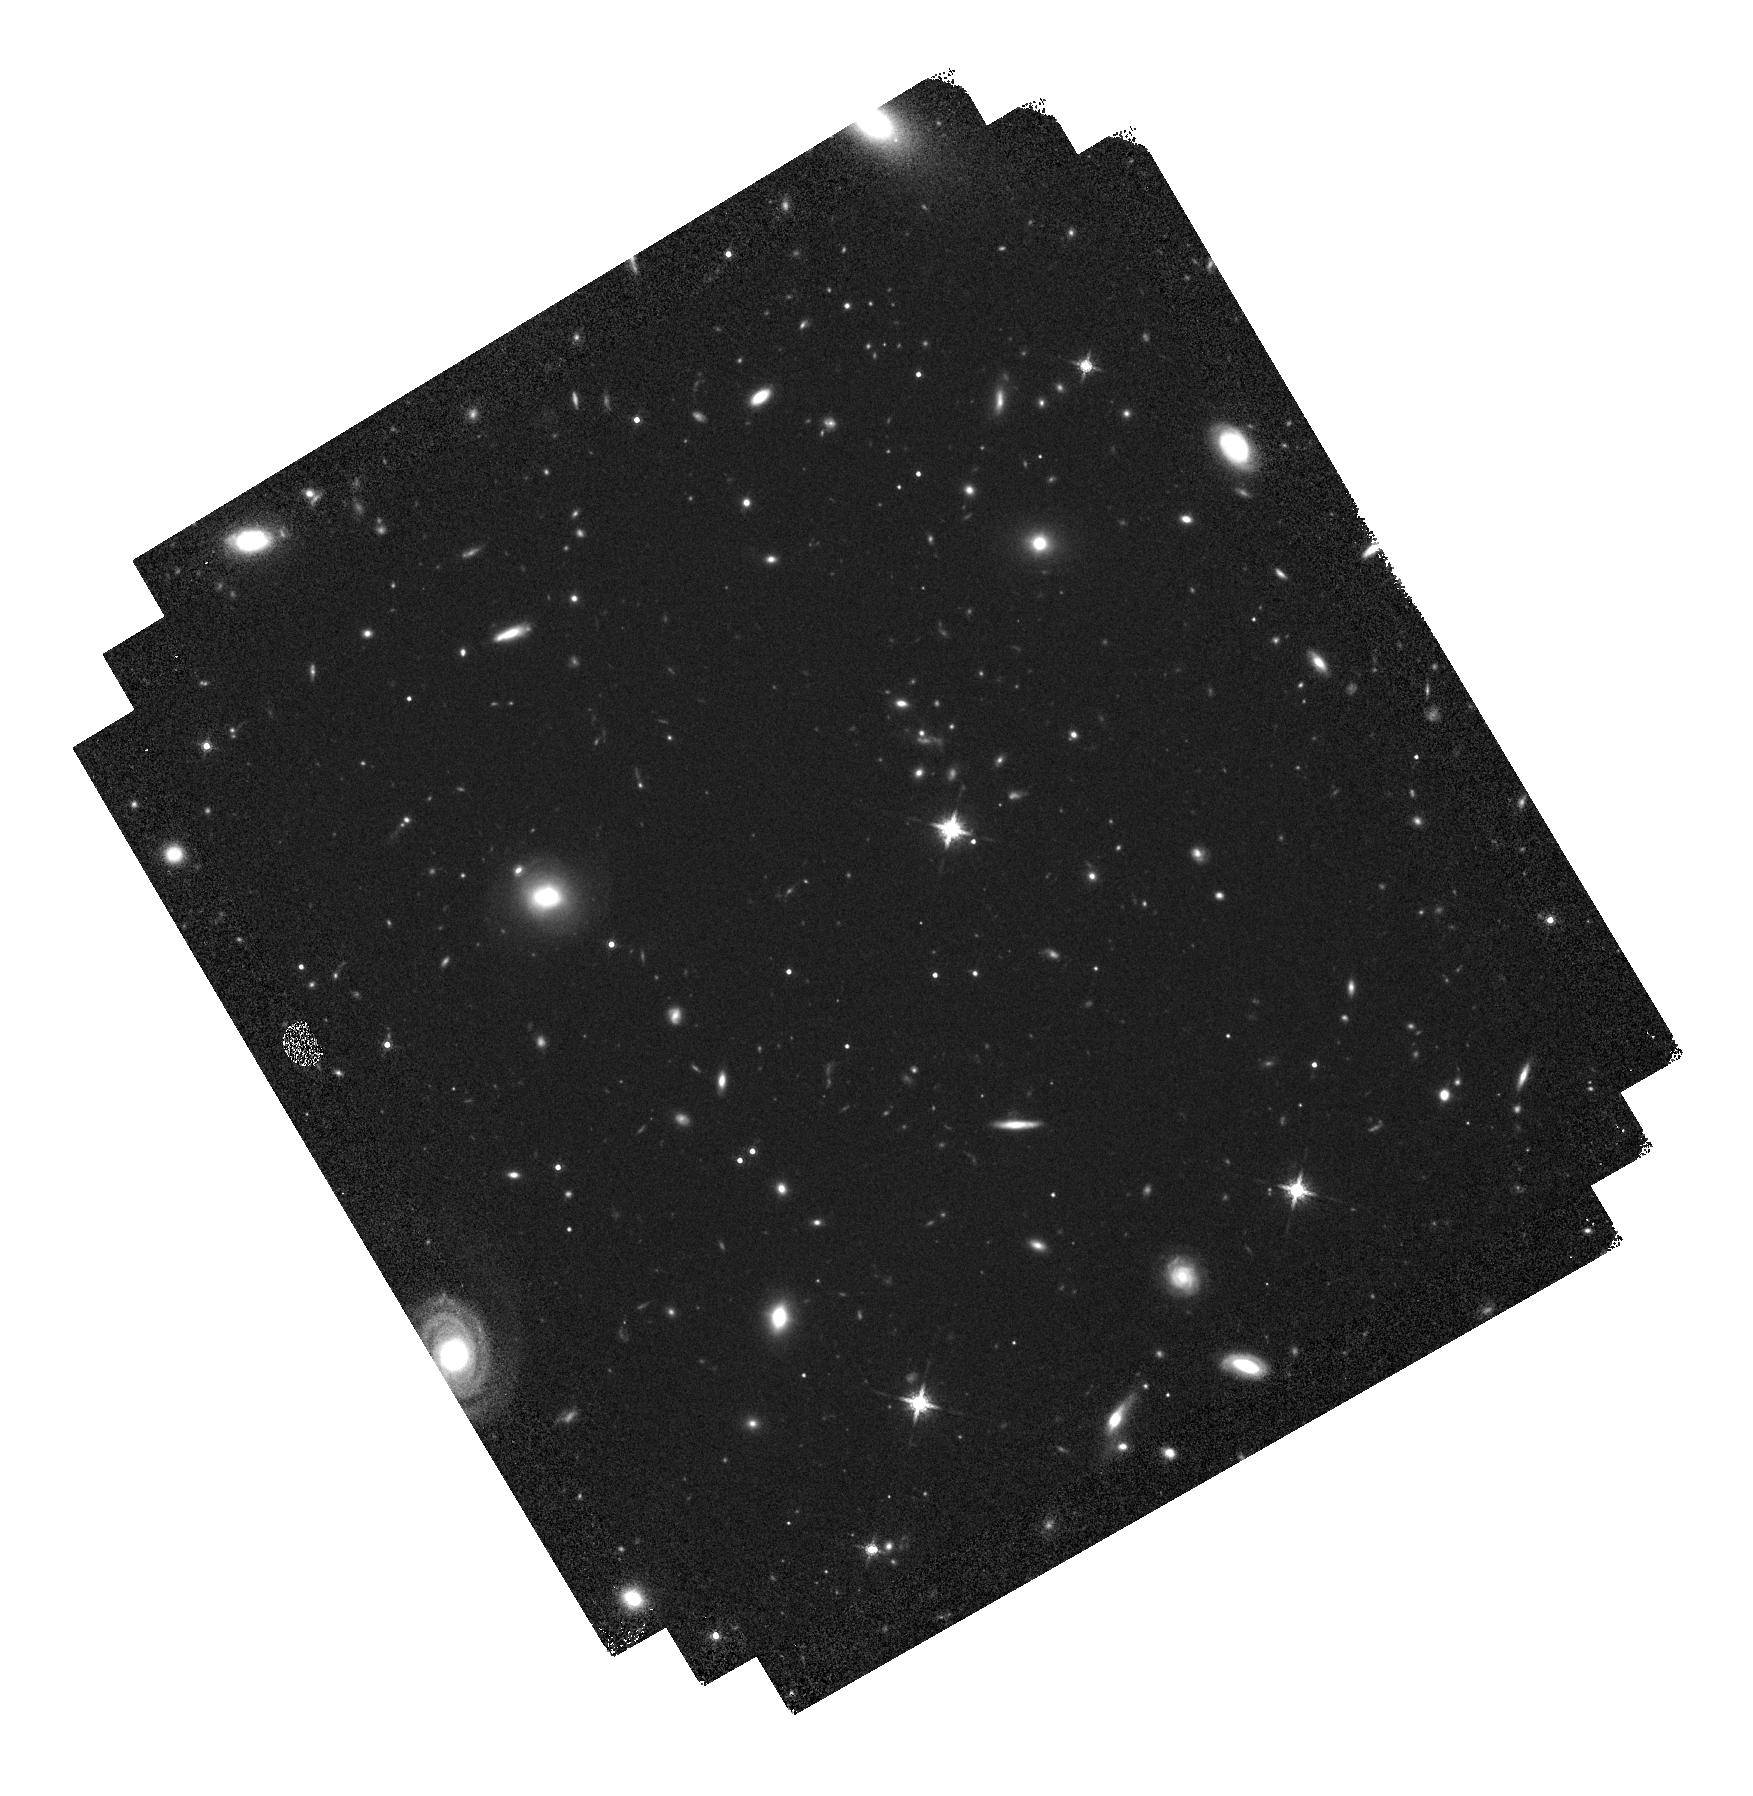
Target: RAS6107
Instrument: WFC3/IR
Filter: F160W
Exposure: 37 min
Observation ID: hst_13305_06_wfc3_ir_f160w_iccj06

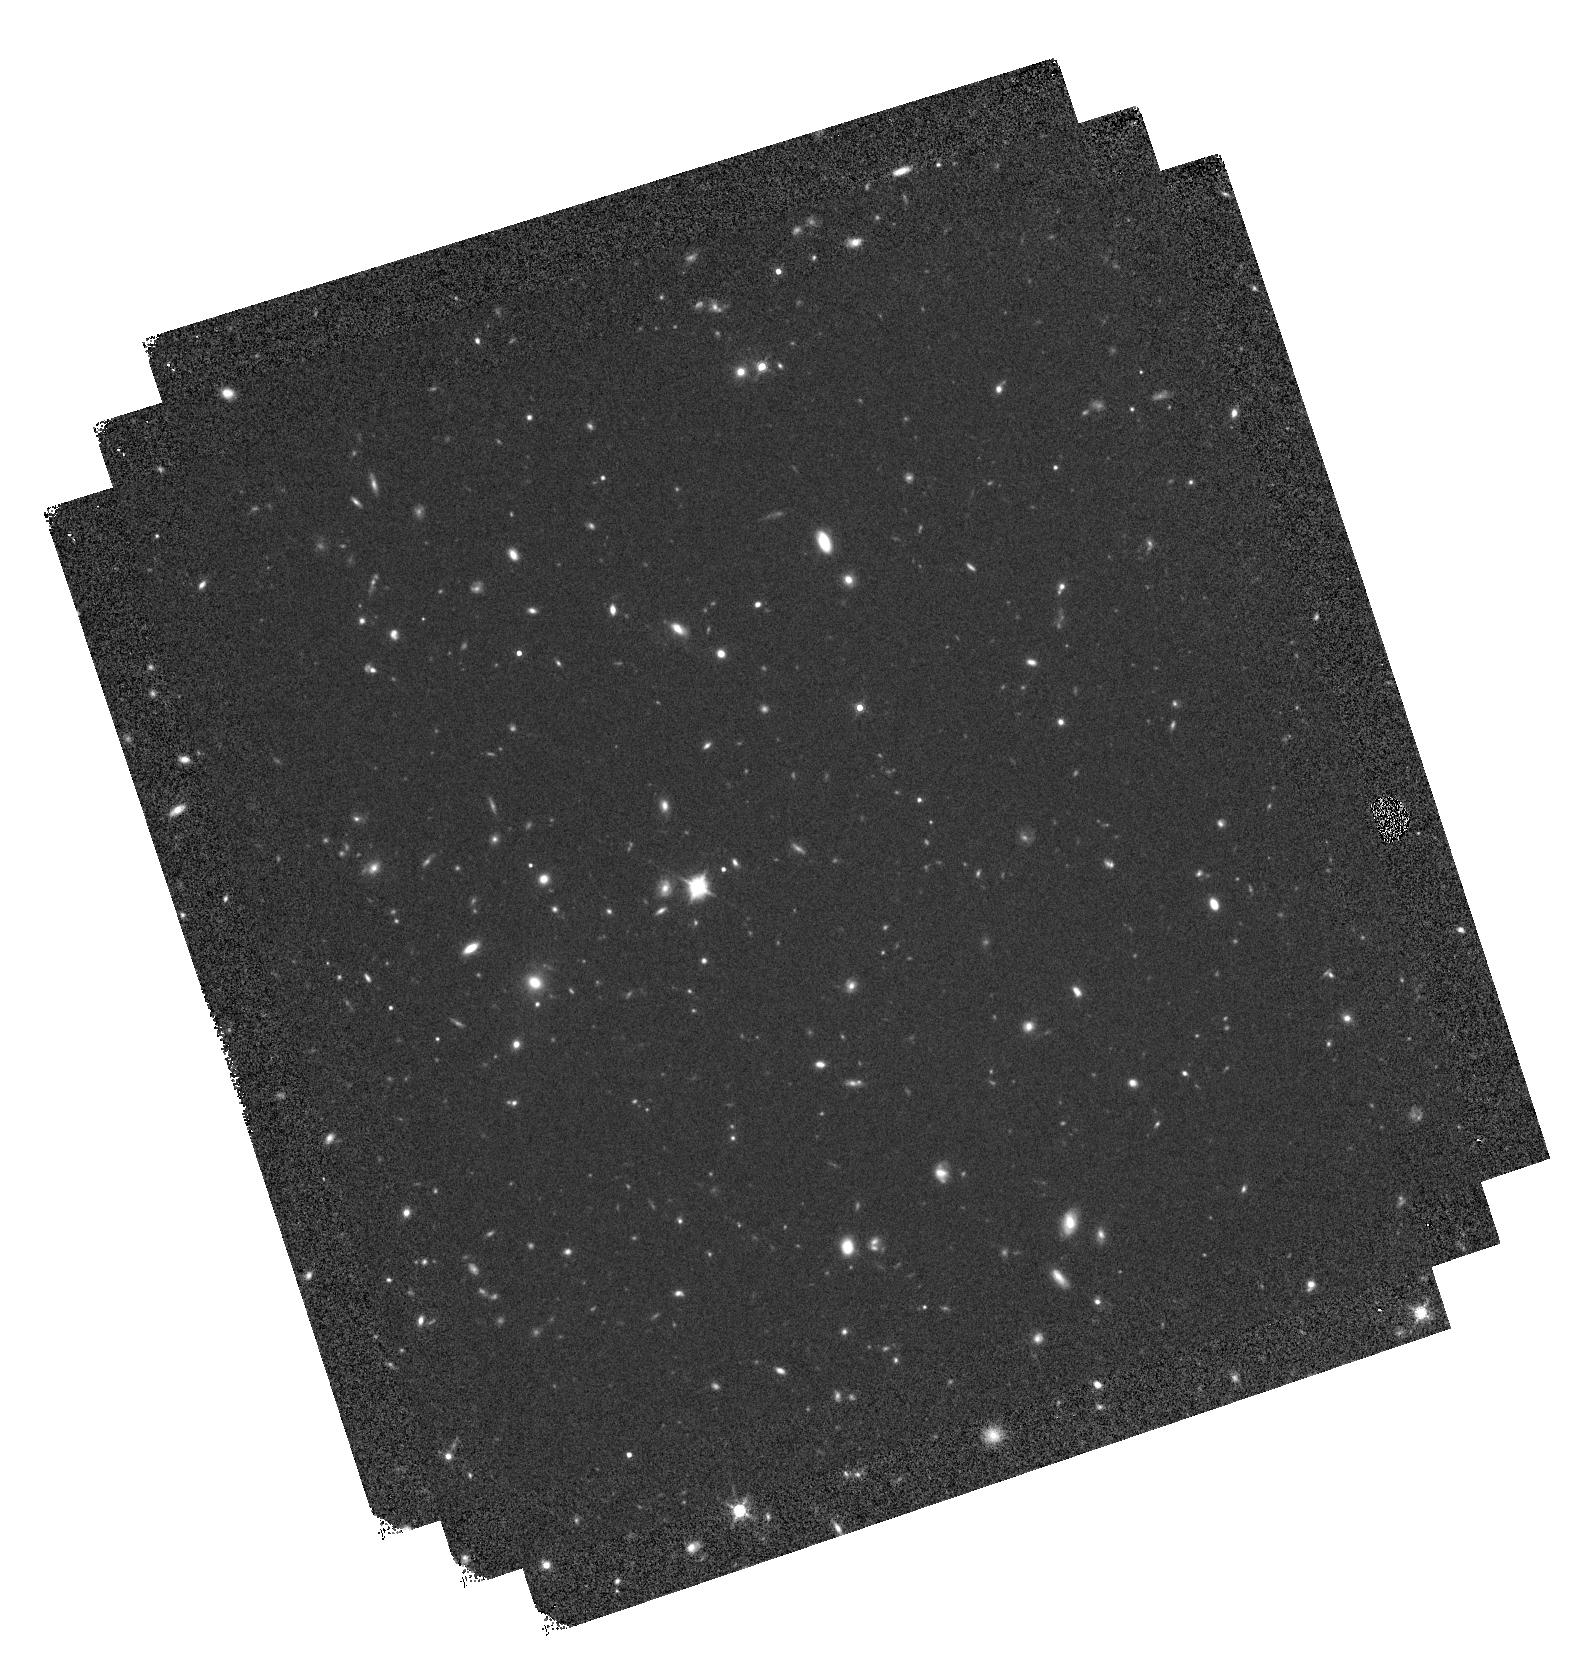
Target: RASS102
Instrument: WFC3/IR
Filter: F160W
Exposure: 37 min
Observation ID: hst_13305_02_wfc3_ir_f160w_iccj02

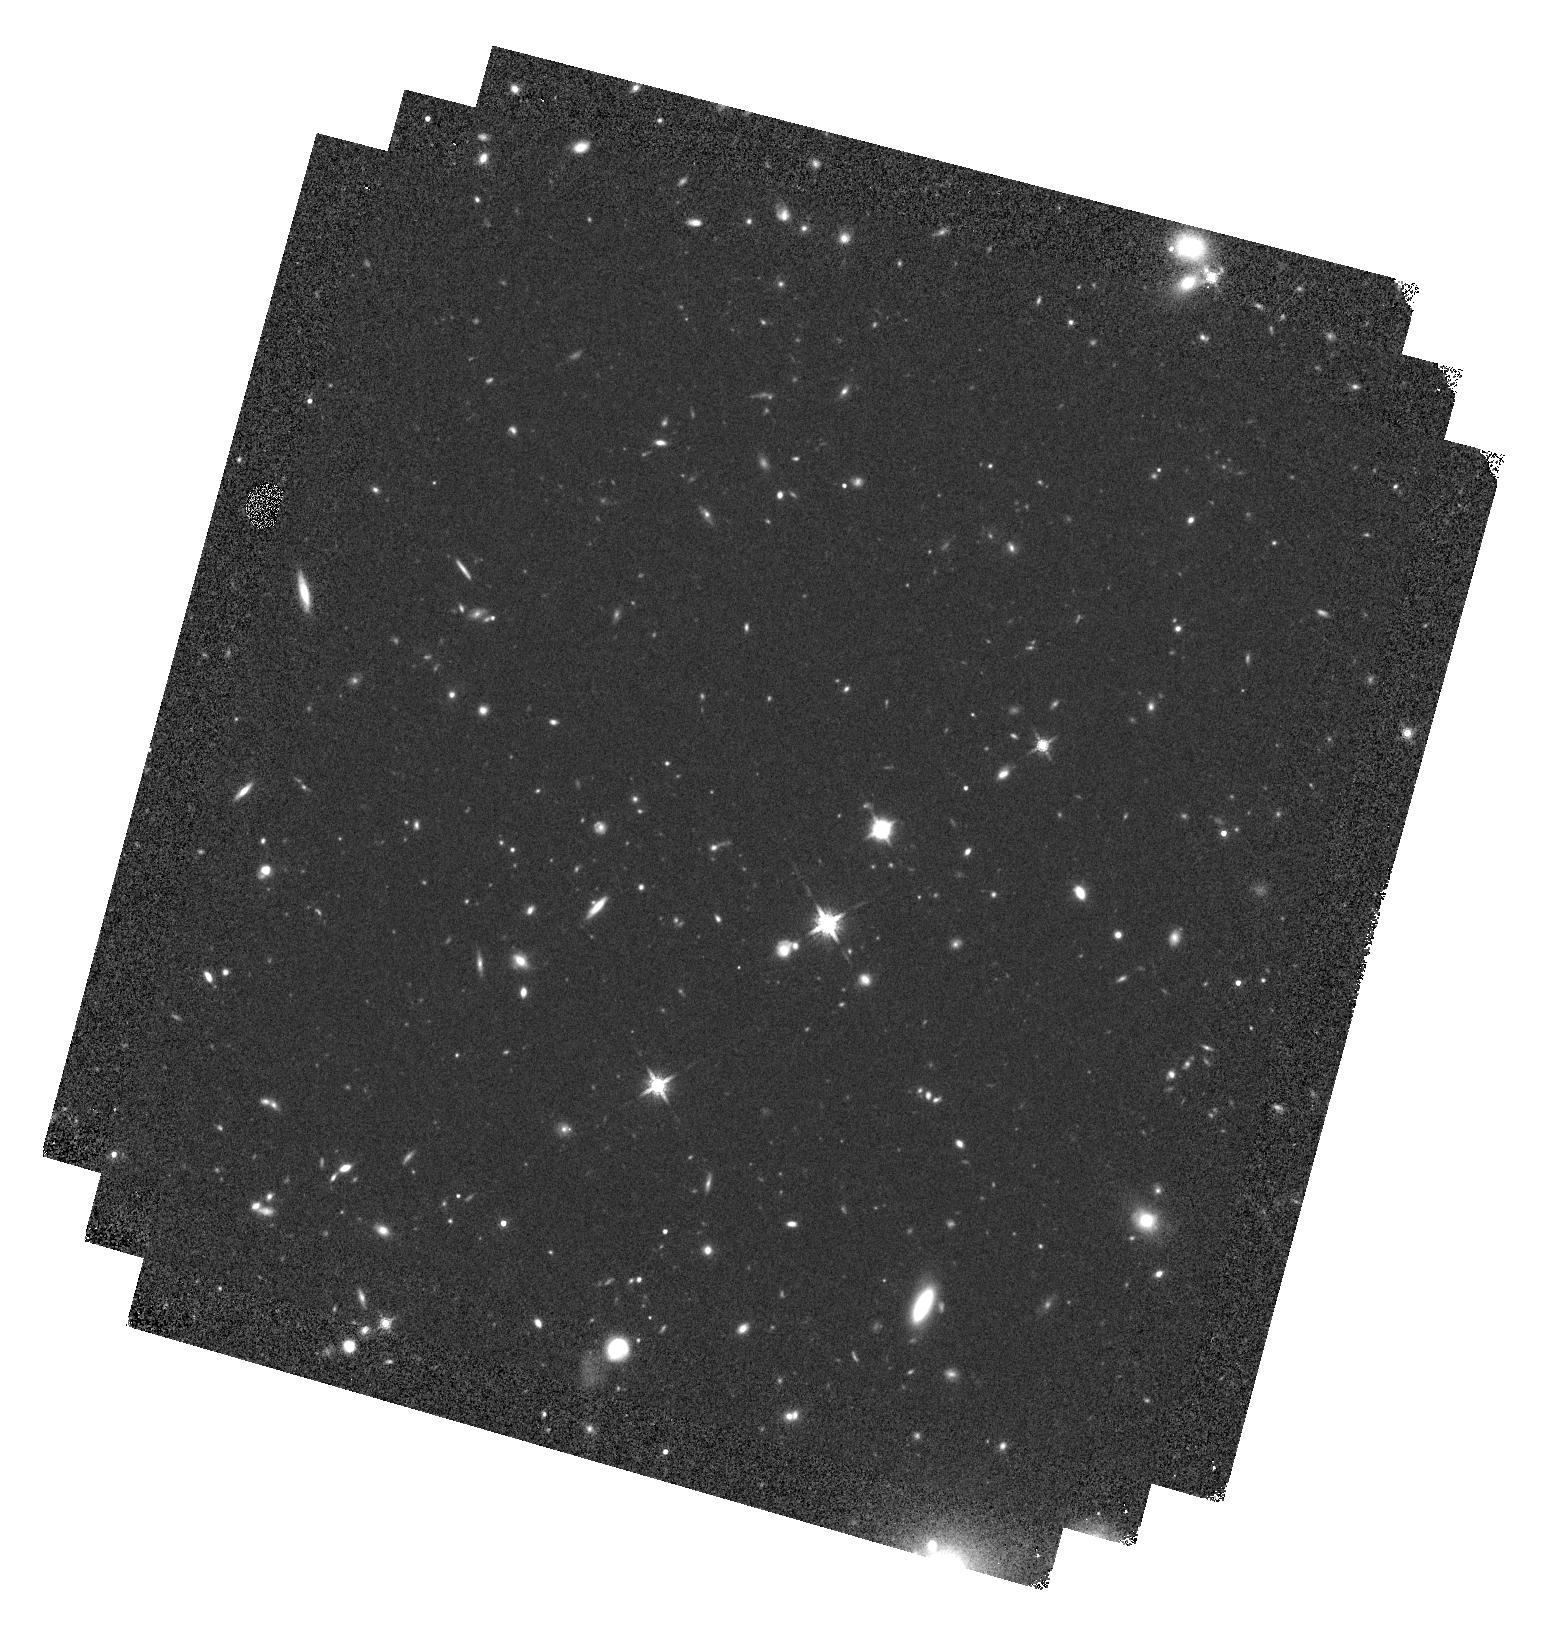
Target: RASS194
Instrument: WFC3/IR
Filter: F160W
Exposure: 37 min
Observation ID: hst_13305_05_wfc3_ir_f160w_iccj05

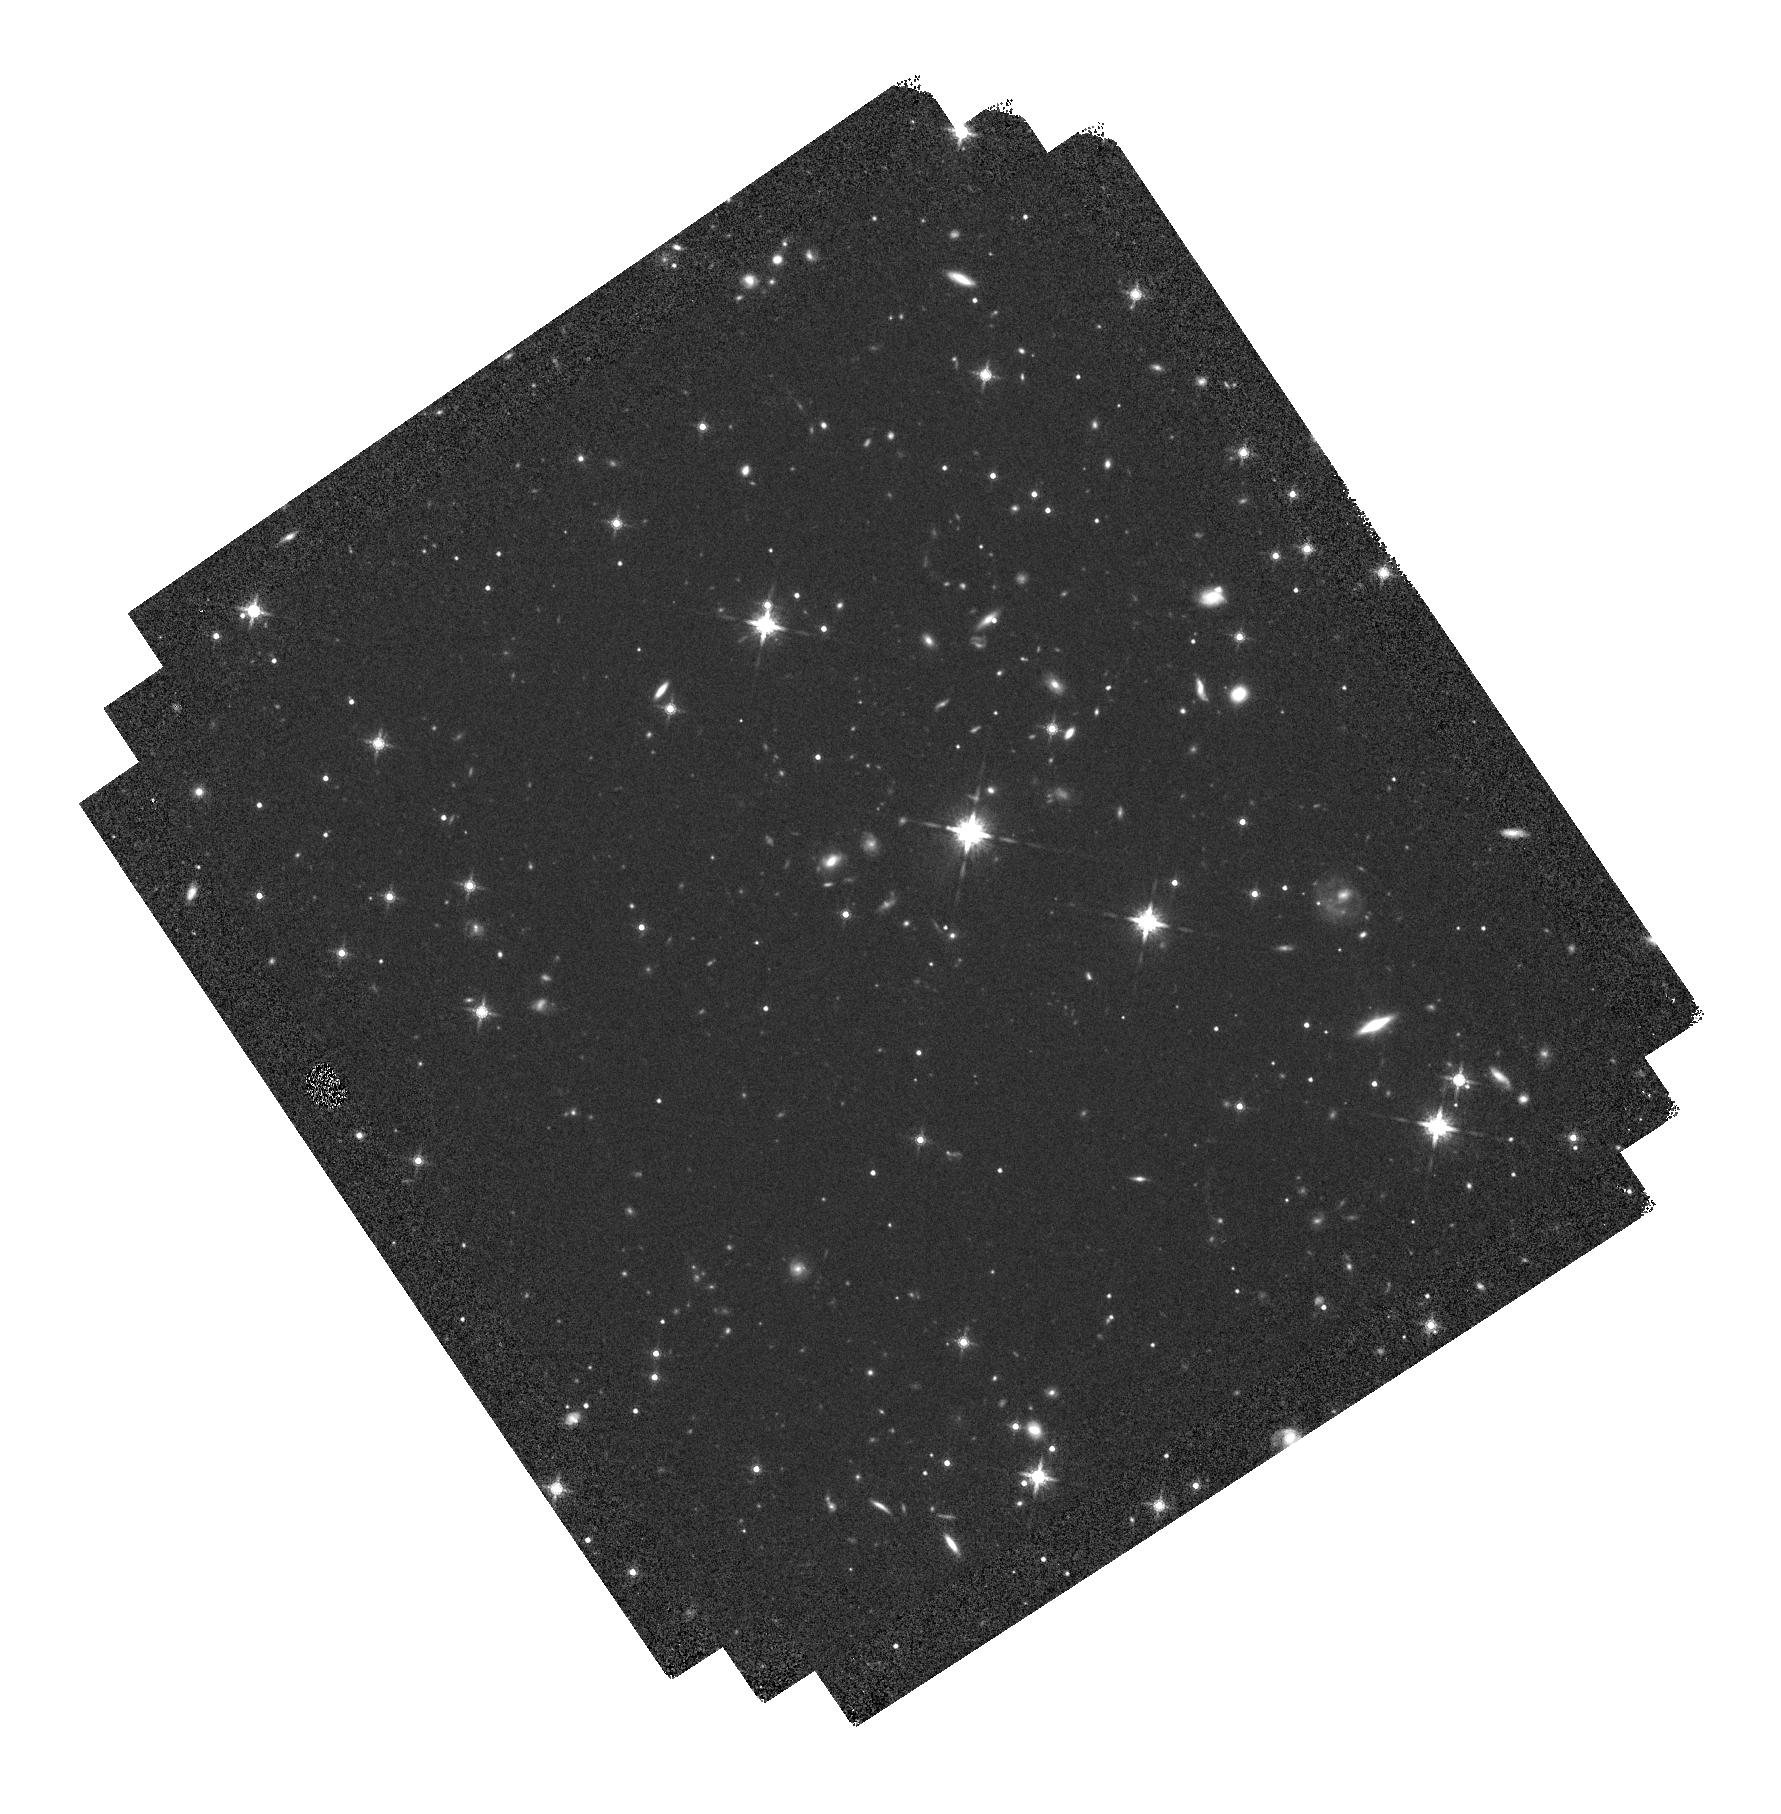
Target: RASS6057
Instrument: WFC3/IR
Filter: F160W
Exposure: 37 min
Observation ID: hst_13305_09_wfc3_ir_f160w_iccj09

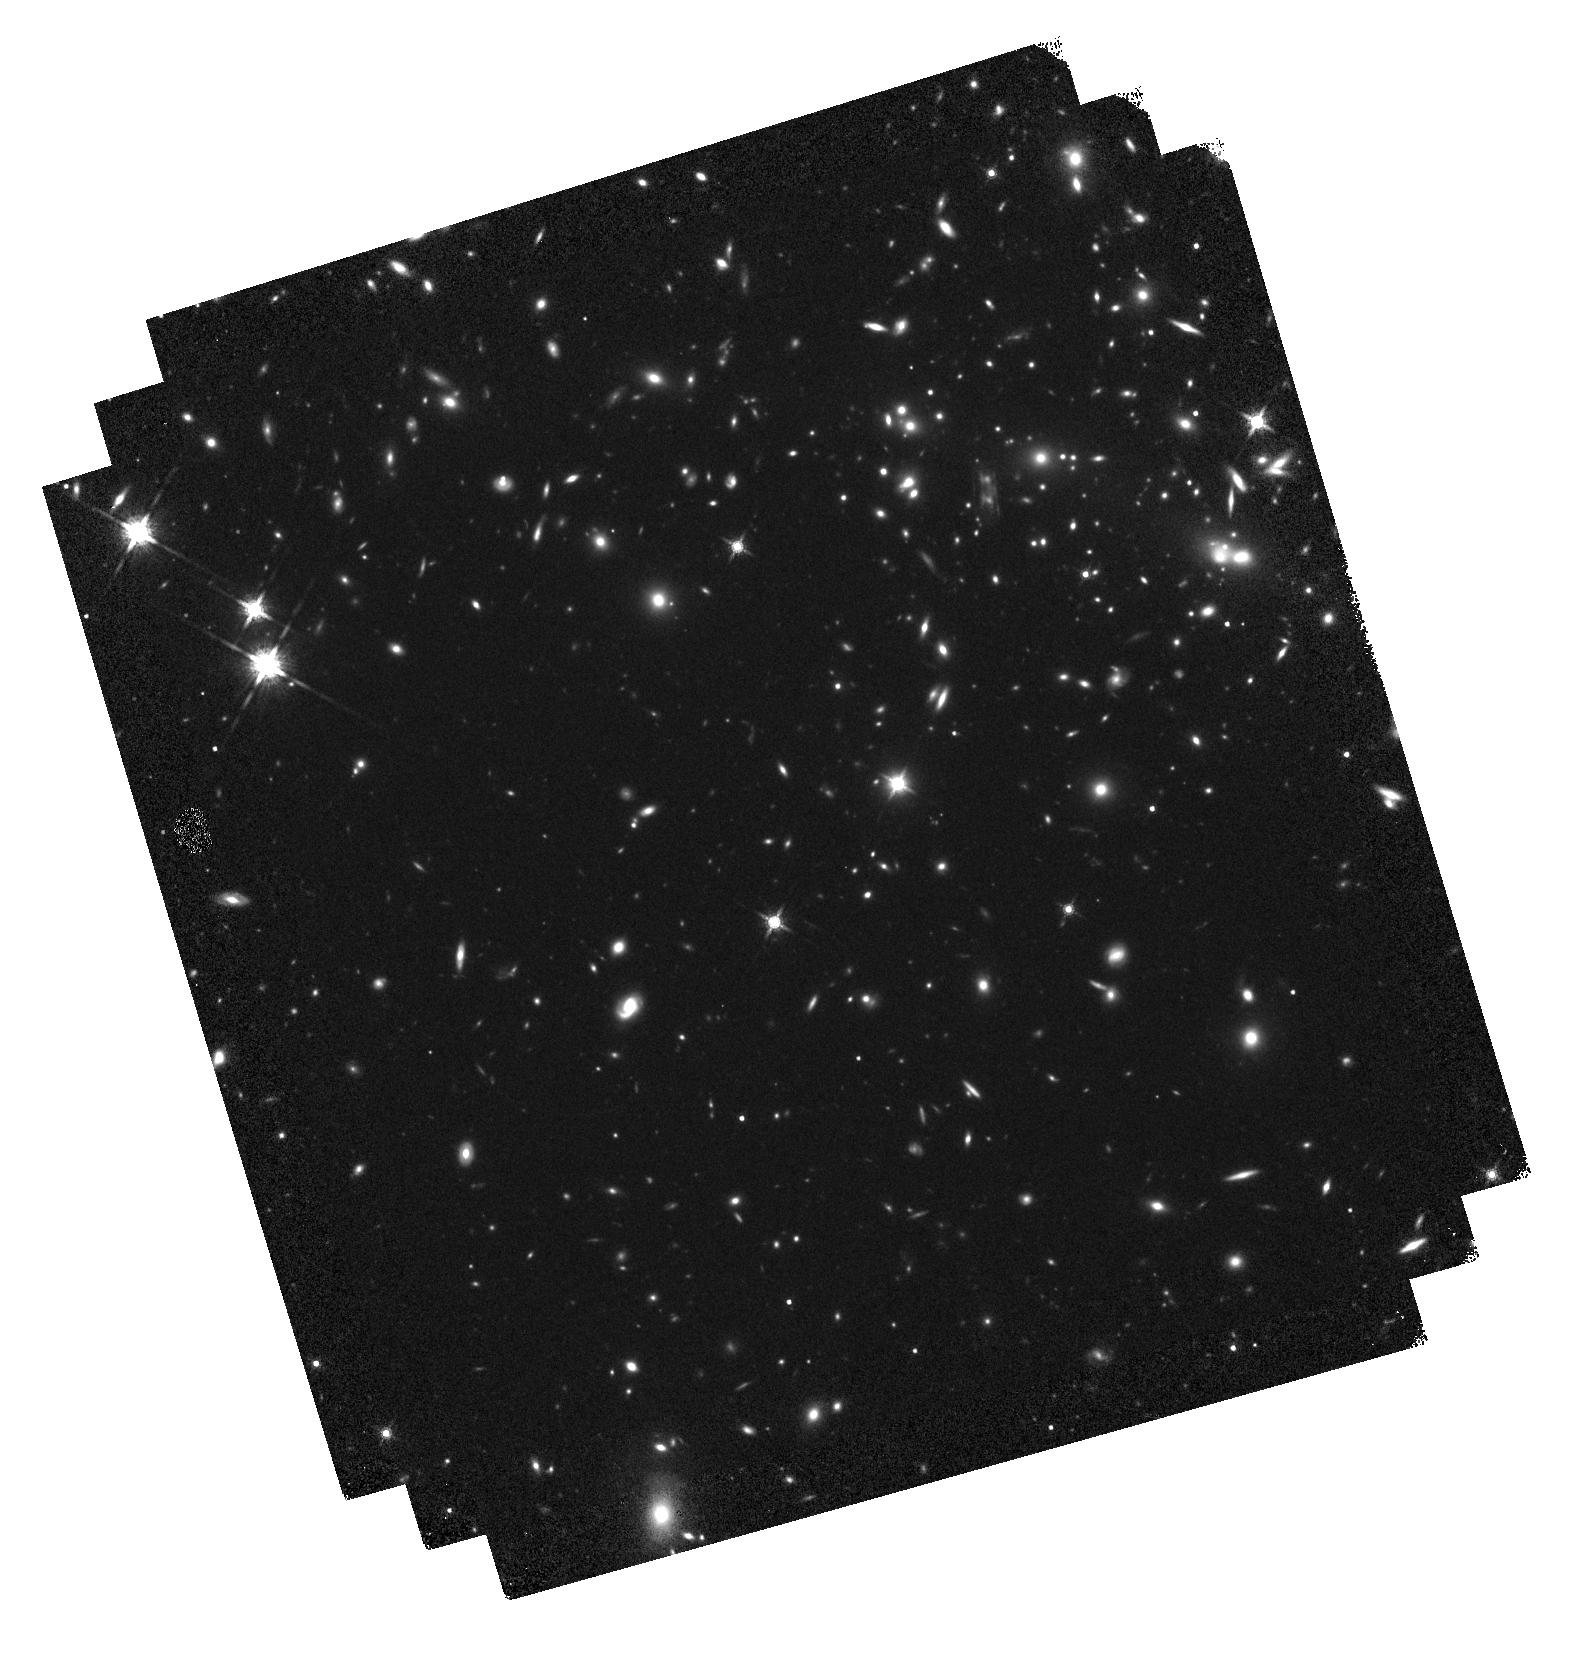
Target: RASS6135
Instrument: WFC3/IR
Filter: F160W
Exposure: 37 min
Observation ID: hst_13305_17_wfc3_ir_f160w_iccj17

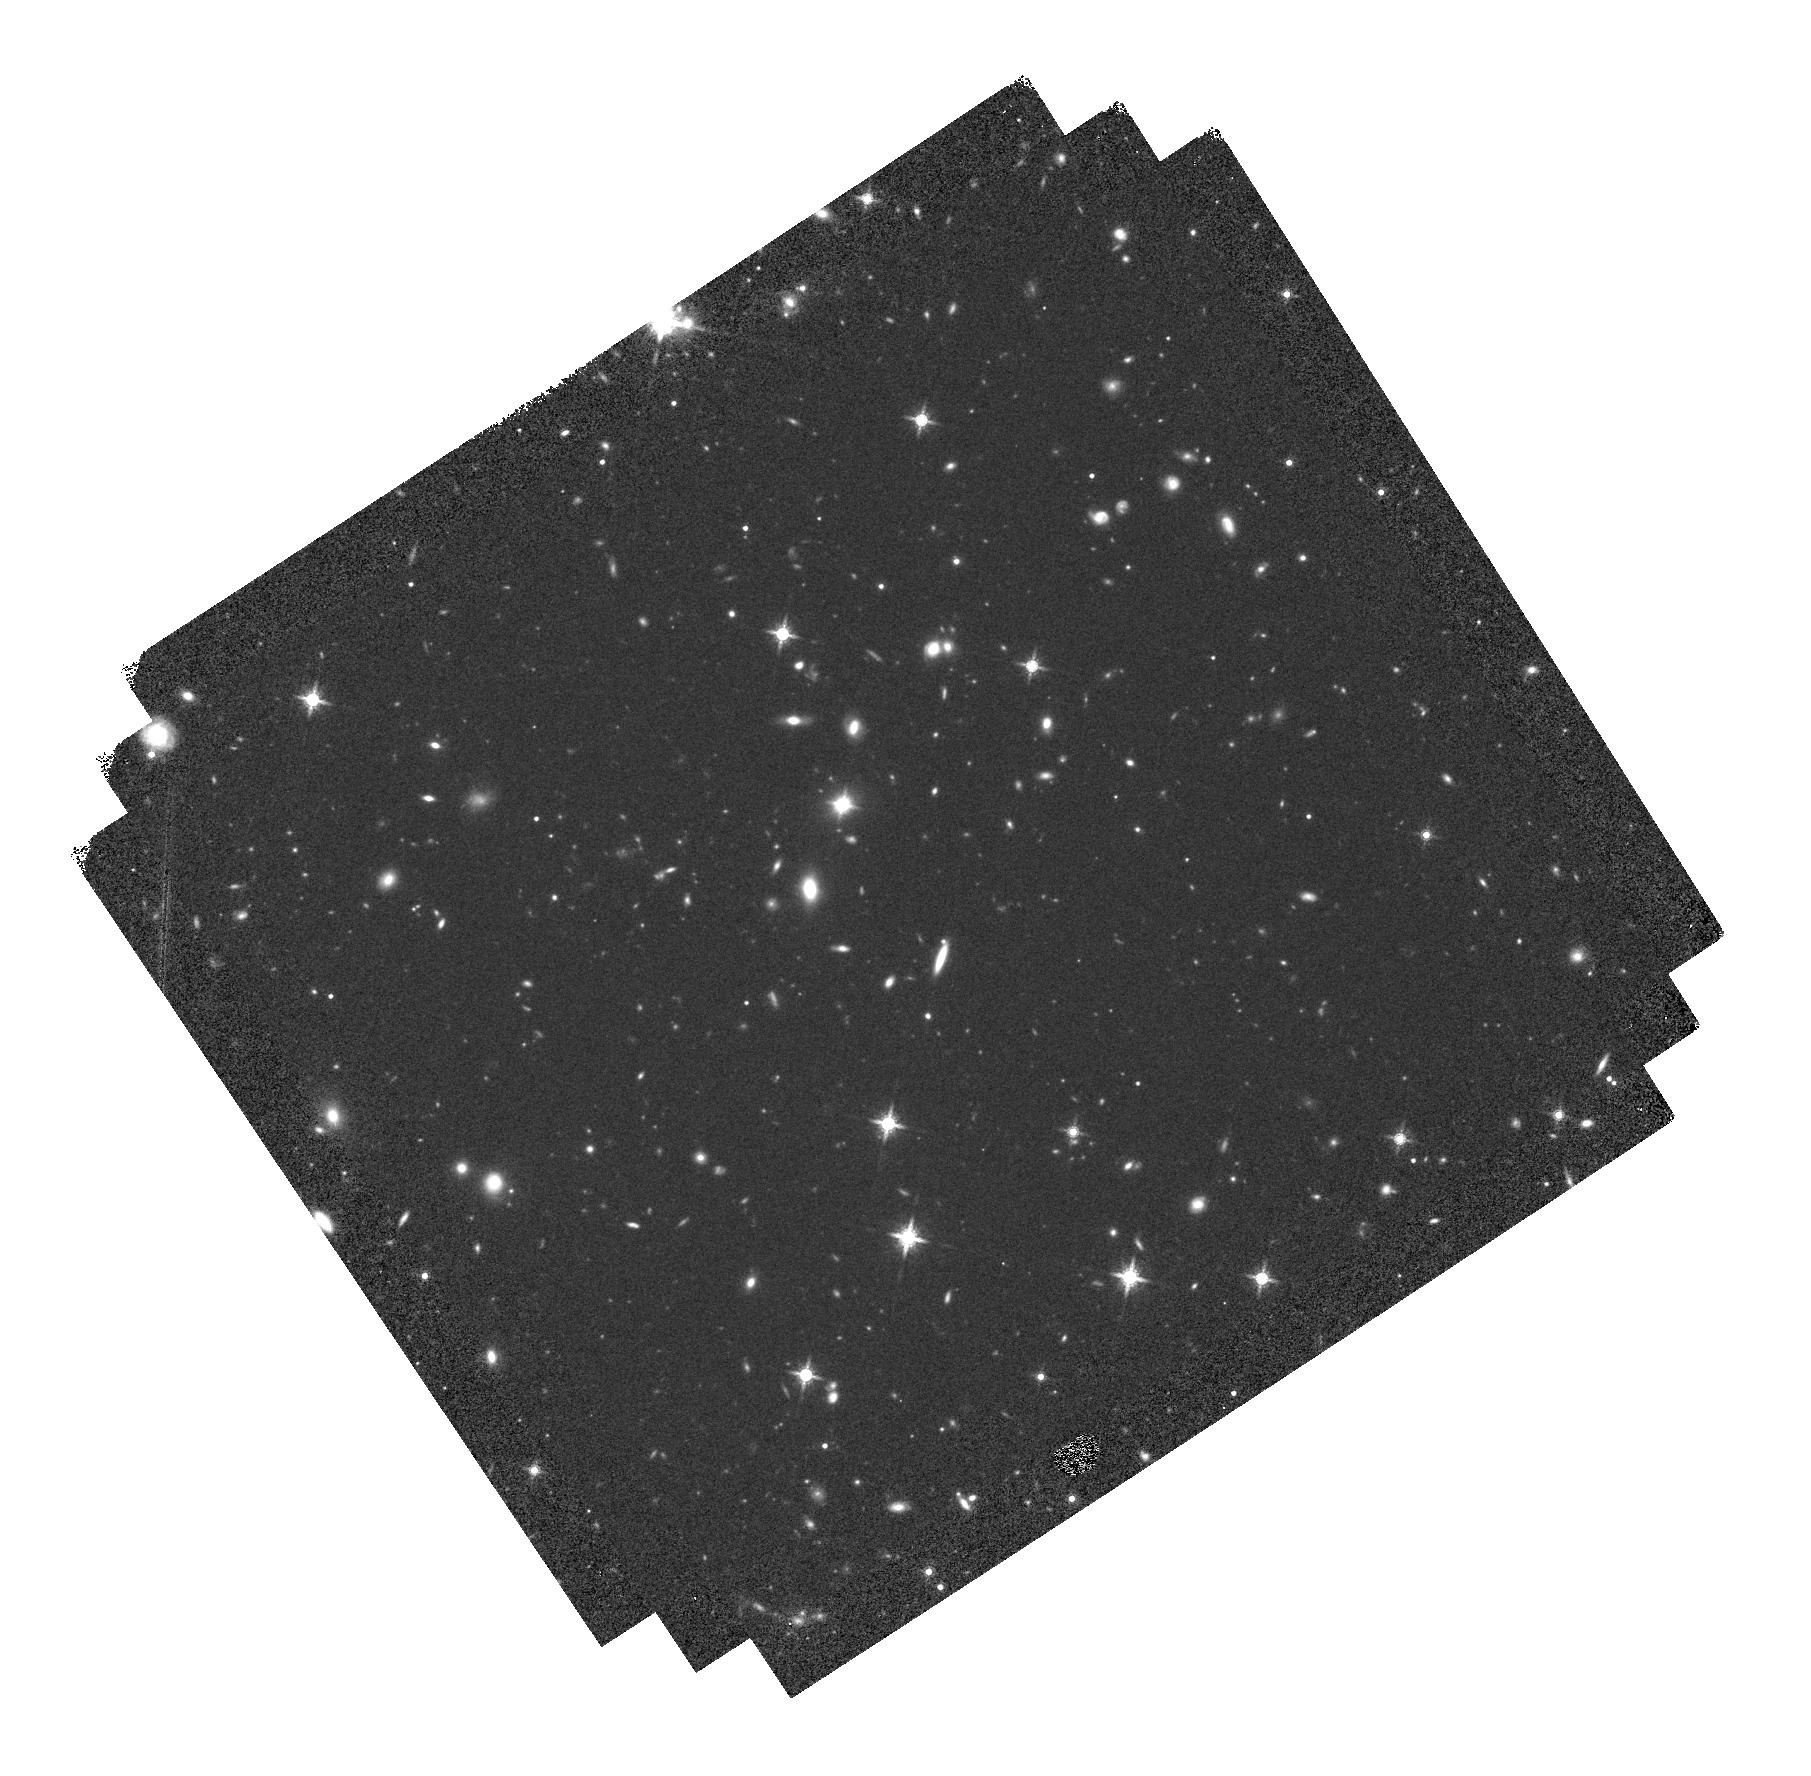
Target: RASS5169
Instrument: WFC3/IR
Filter: F160W
Exposure: 37 min
Observation ID: hst_13305_15_wfc3_ir_f160w_iccj15

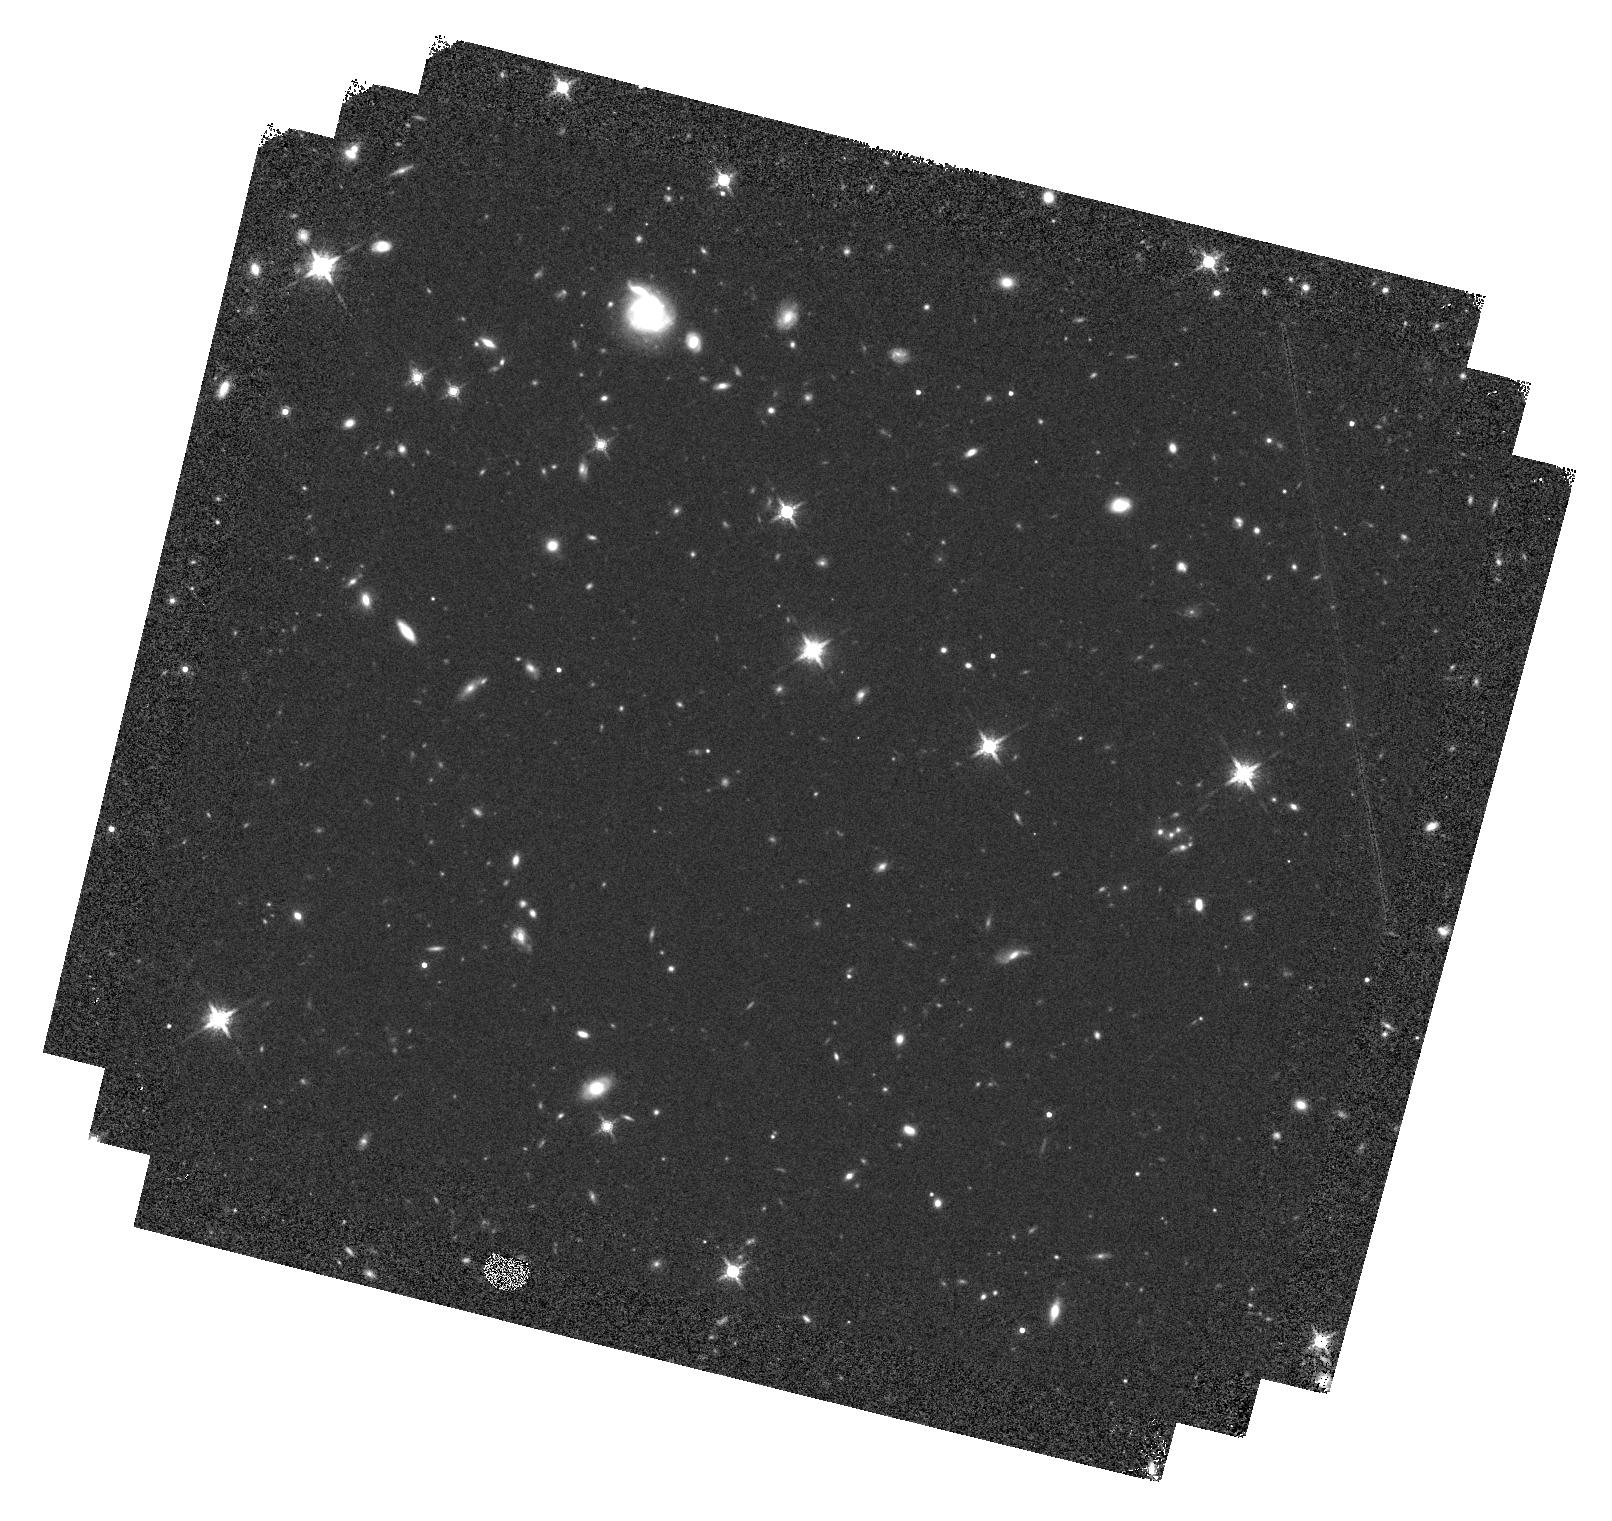
Target: RASS4050
Instrument: WFC3/IR
Filter: F160W
Exposure: 37 min
Observation ID: hst_13305_07_wfc3_ir_f160w_iccj07

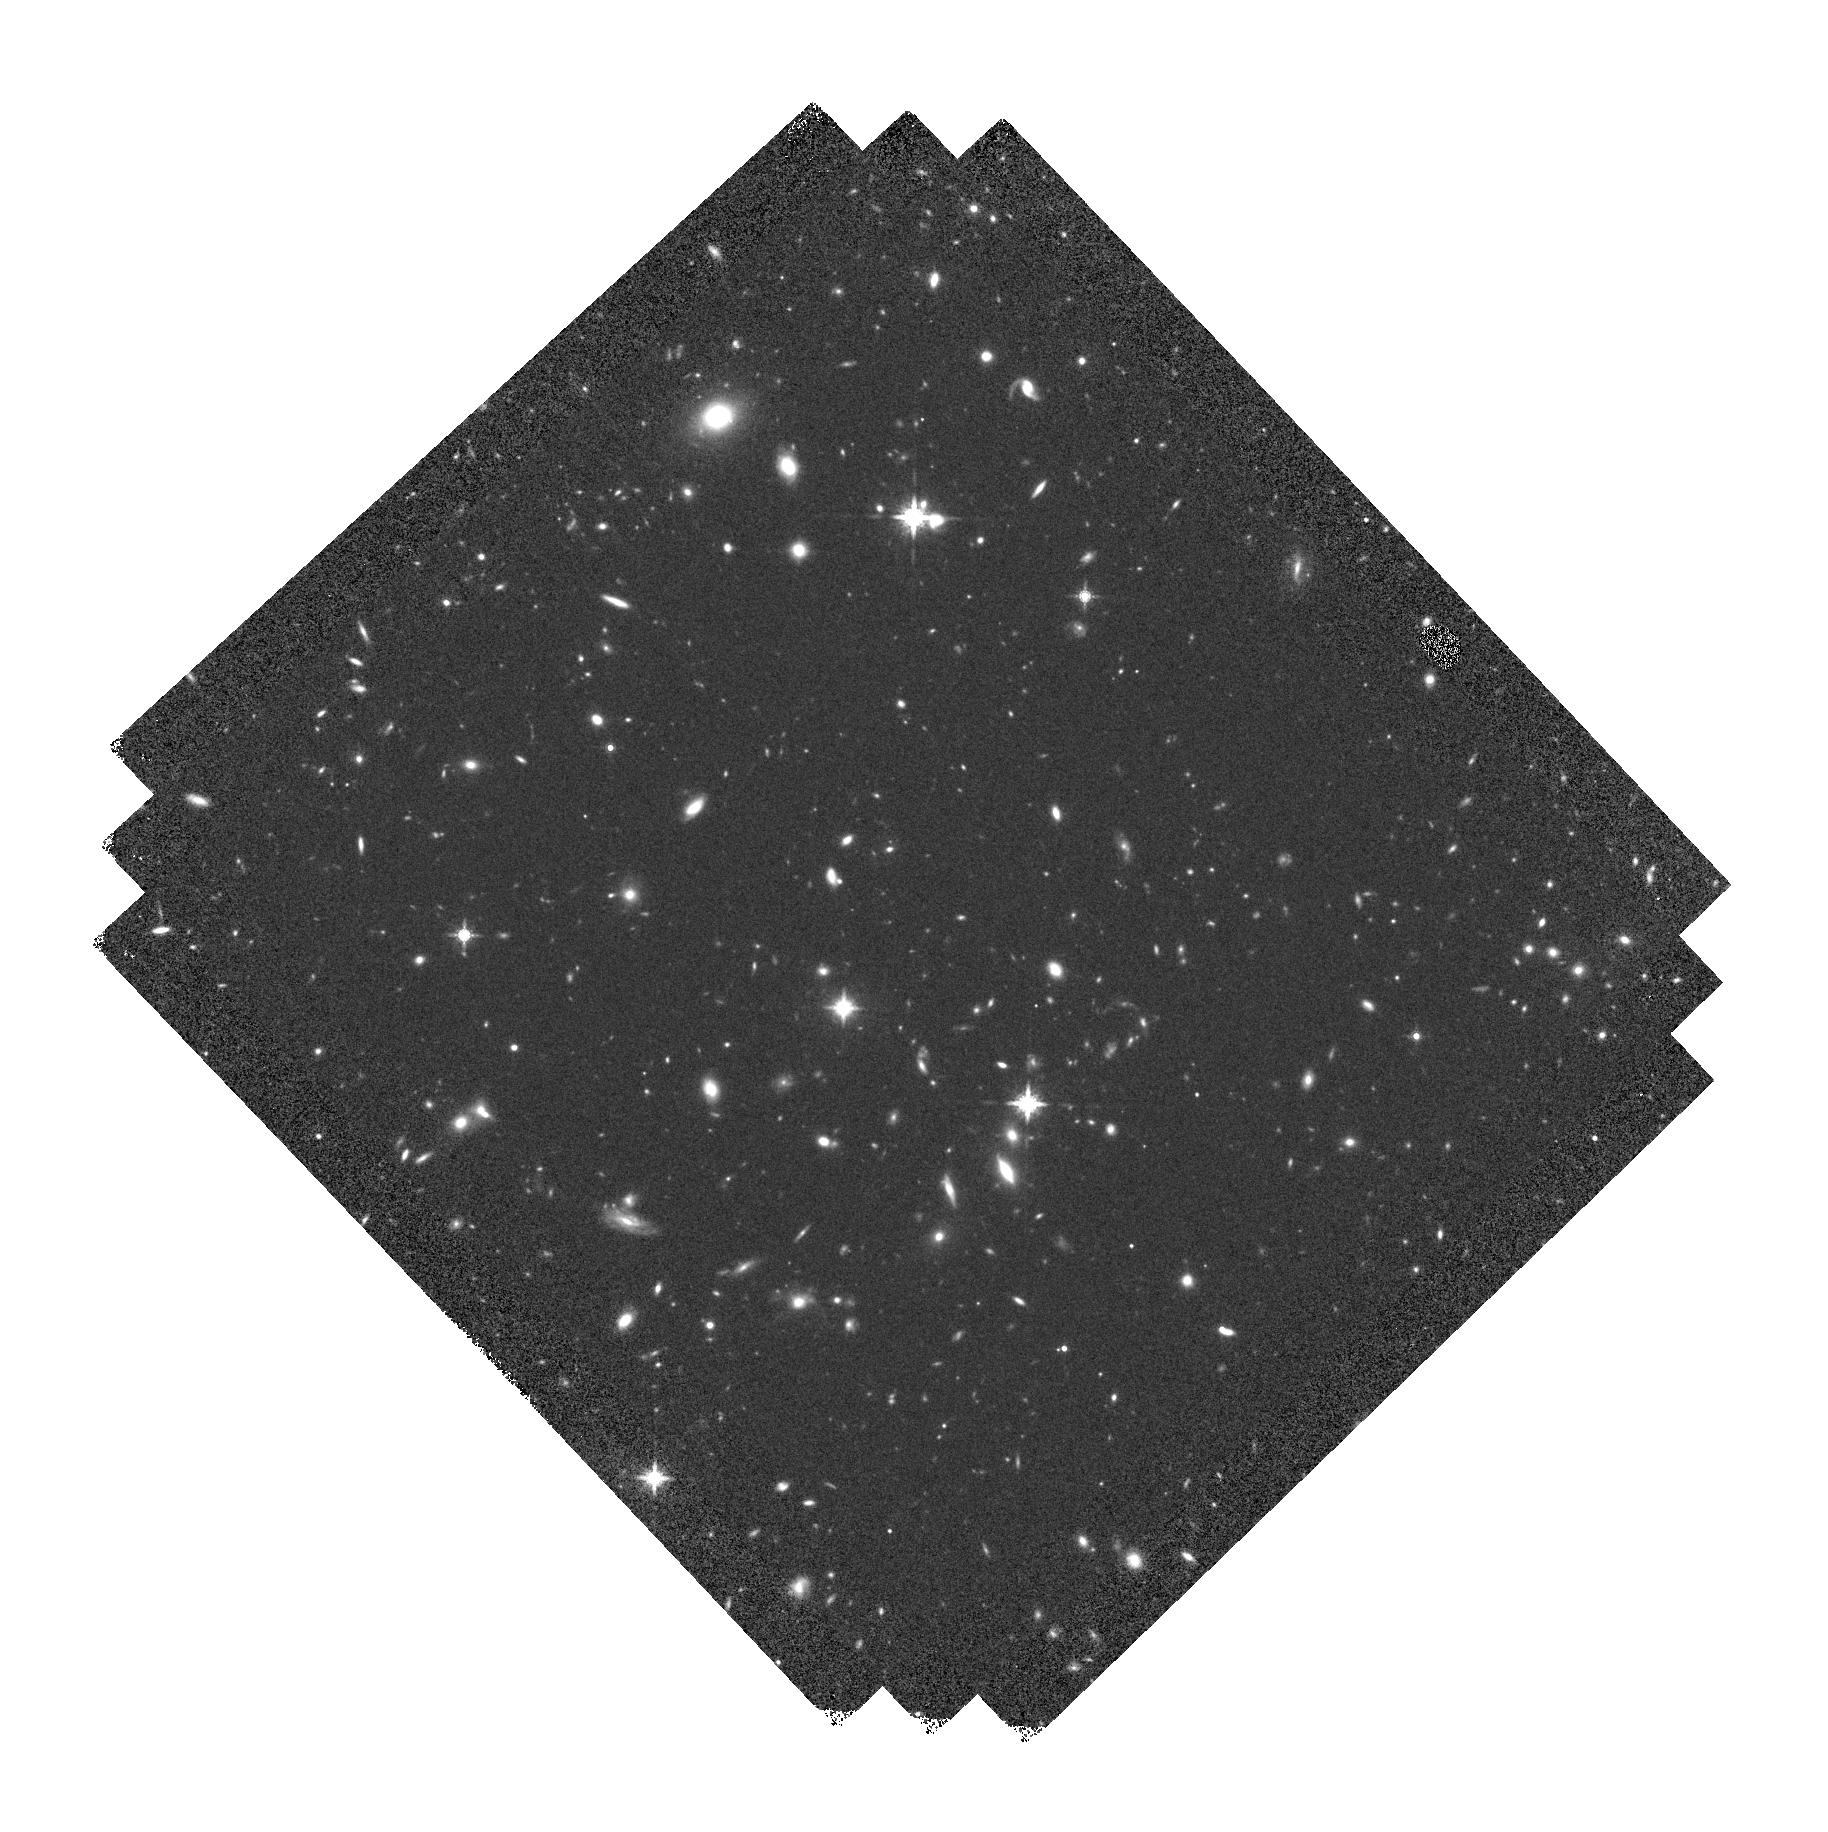
Target: RASS126
Instrument: WFC3/IR
Filter: F160W
Exposure: 37 min
Observation ID: hst_13305_08_wfc3_ir_f160w_iccj08

Do mergers matter? Testing AGN triggering mechanisms from Seyferts to Quasars (PI: Villforth, Carolin)

One of the most important open question in Active Galactic Nuclei (AGN) physics to date is how they are triggered. It is commonly assumed that mergers are the dominant triggering process for luminous quasars, while lower luminosity AGN are triggered by different, less extreme processes. However, evidence that merger triggering sets in at high AGN luminsoities is currently lacking. In a recently completed study, we have analyzed the morphologies of low-redshift (z=0.5-0.7) AGN in CDFS compared to control using quantitative morphological measures. The study was specifically designed to address the question if the importance of merger triggering rises with AGN luminosity. We found no such trends as well as no enhanced merger features compared to control. However, the AGN luminosities in our current sample do not reach the highest luminsoities at which merger triggering is believed to be prevelant, and such data can not be found in the archives. We therefore request WFC3 F160W imaging of 20 bona-fide quasars to expand our current study to quasar luminosity ranges and determine if merger triggering indeed sets in at the high luminosity end of the quasar population. The study is designed as a statistical test of the null hypothesis that mergers do not trigger AGN. In case we can not reject the null hypothesis, this would imply that mergers are not respondsible for triggering the vast majority of AGN, posing a serious problem to current theoretical models of galaxy evolution. However, if we can reject the null hypothesis and do find an enhancement of merger features over control in this sample, our results would finally determine at which AGN luminosity mergers start to matter.